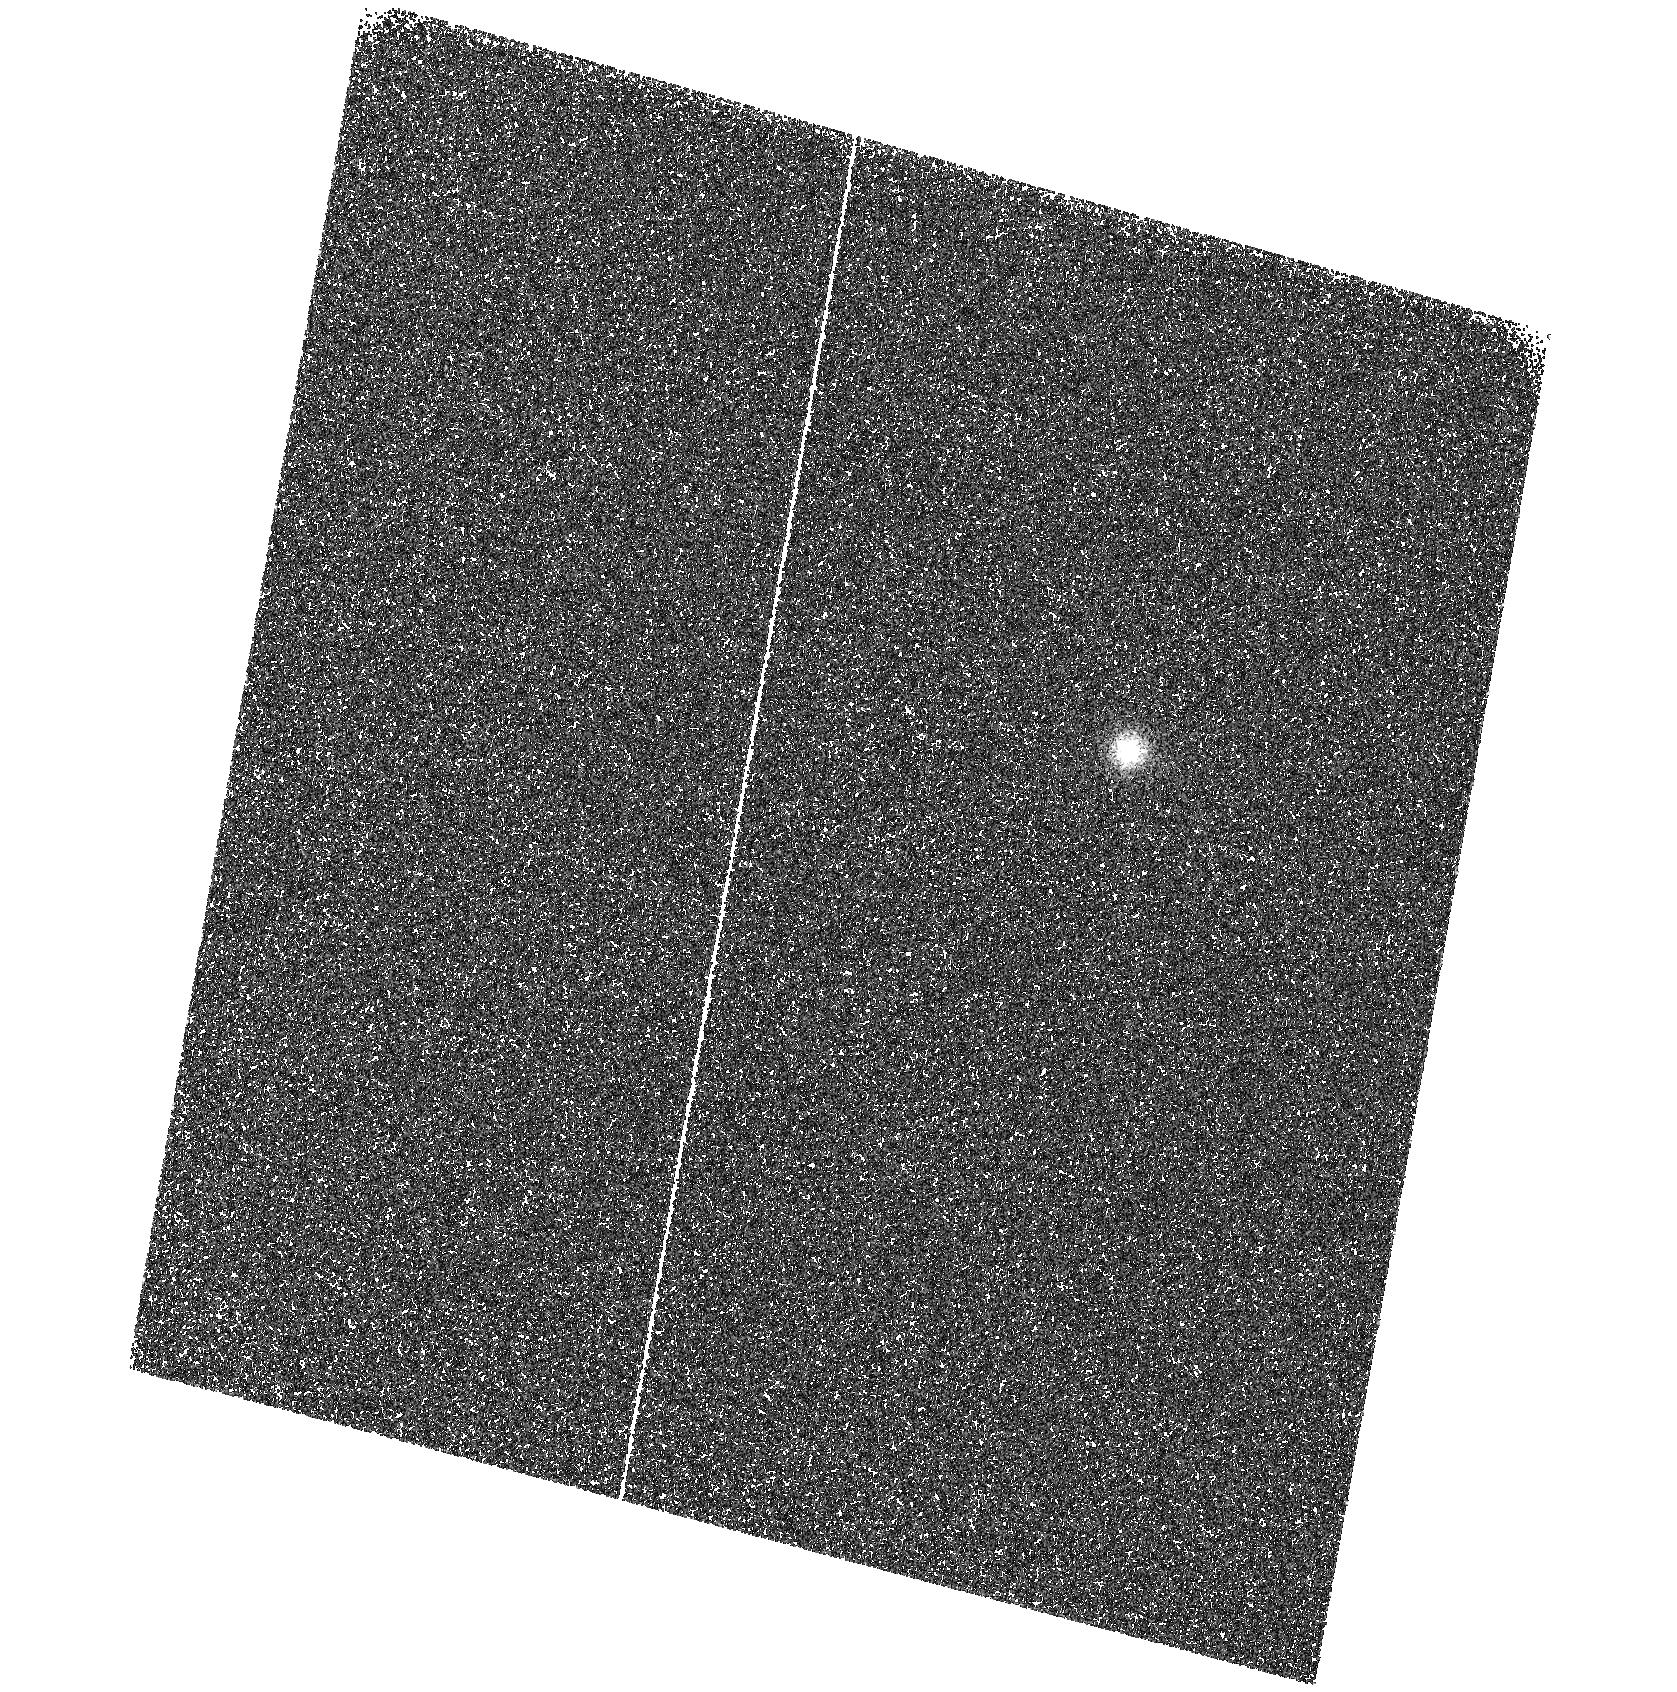
Target: HD149661. Instrument: ACS/SBC. Filter: F122M. Exposure: 8 min. Observation ID: hst_10114_30_acs_sbc_f122m_j8yl30

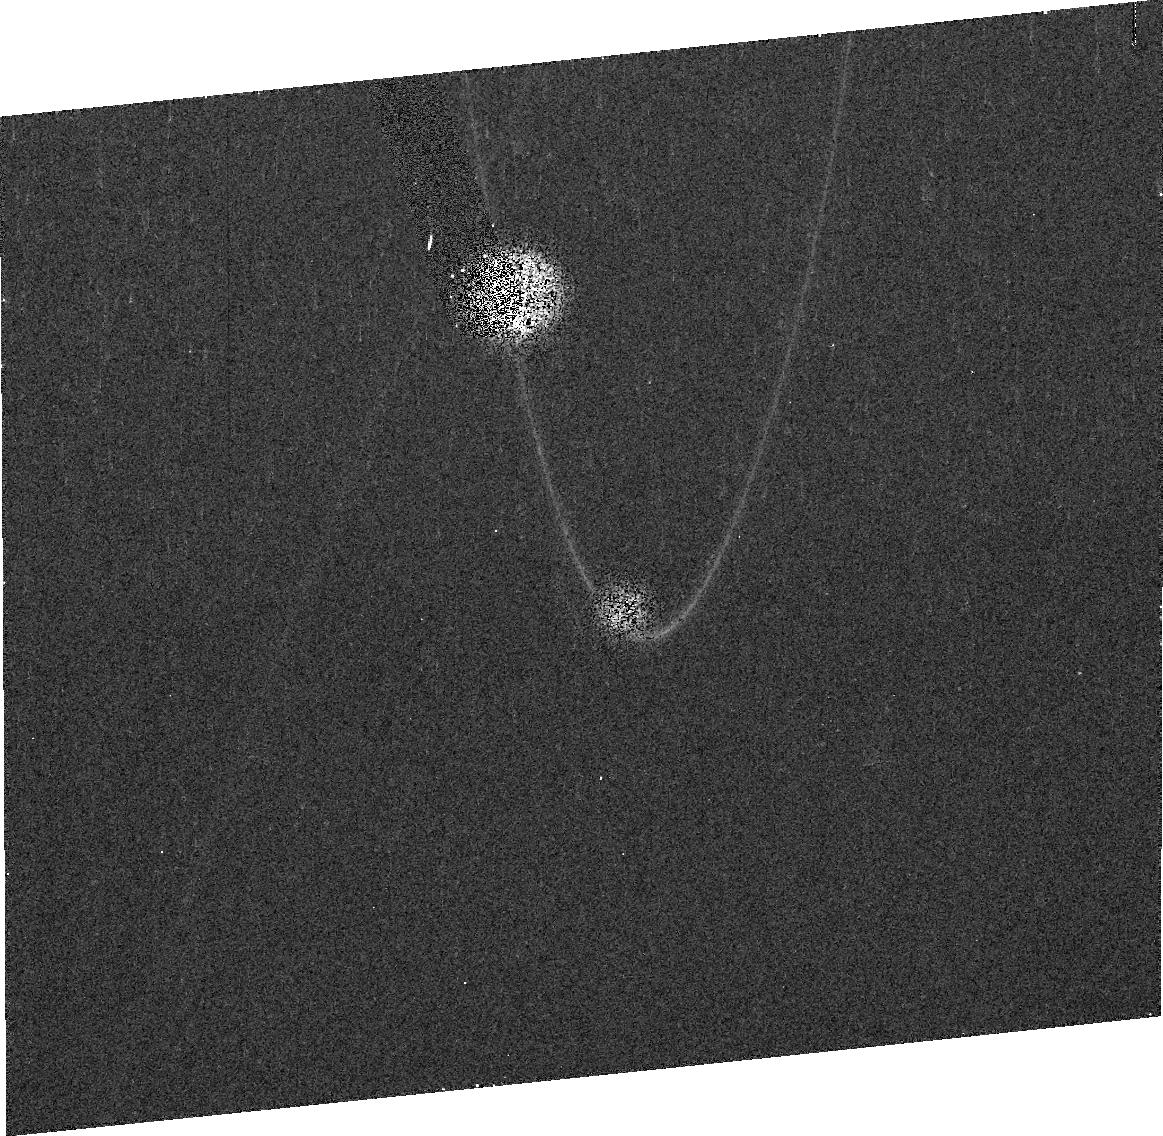
Target: HD129333. Instrument: ACS/HRC. Filter: F814W. Exposure: 3 min. Observation ID: j8yla0010

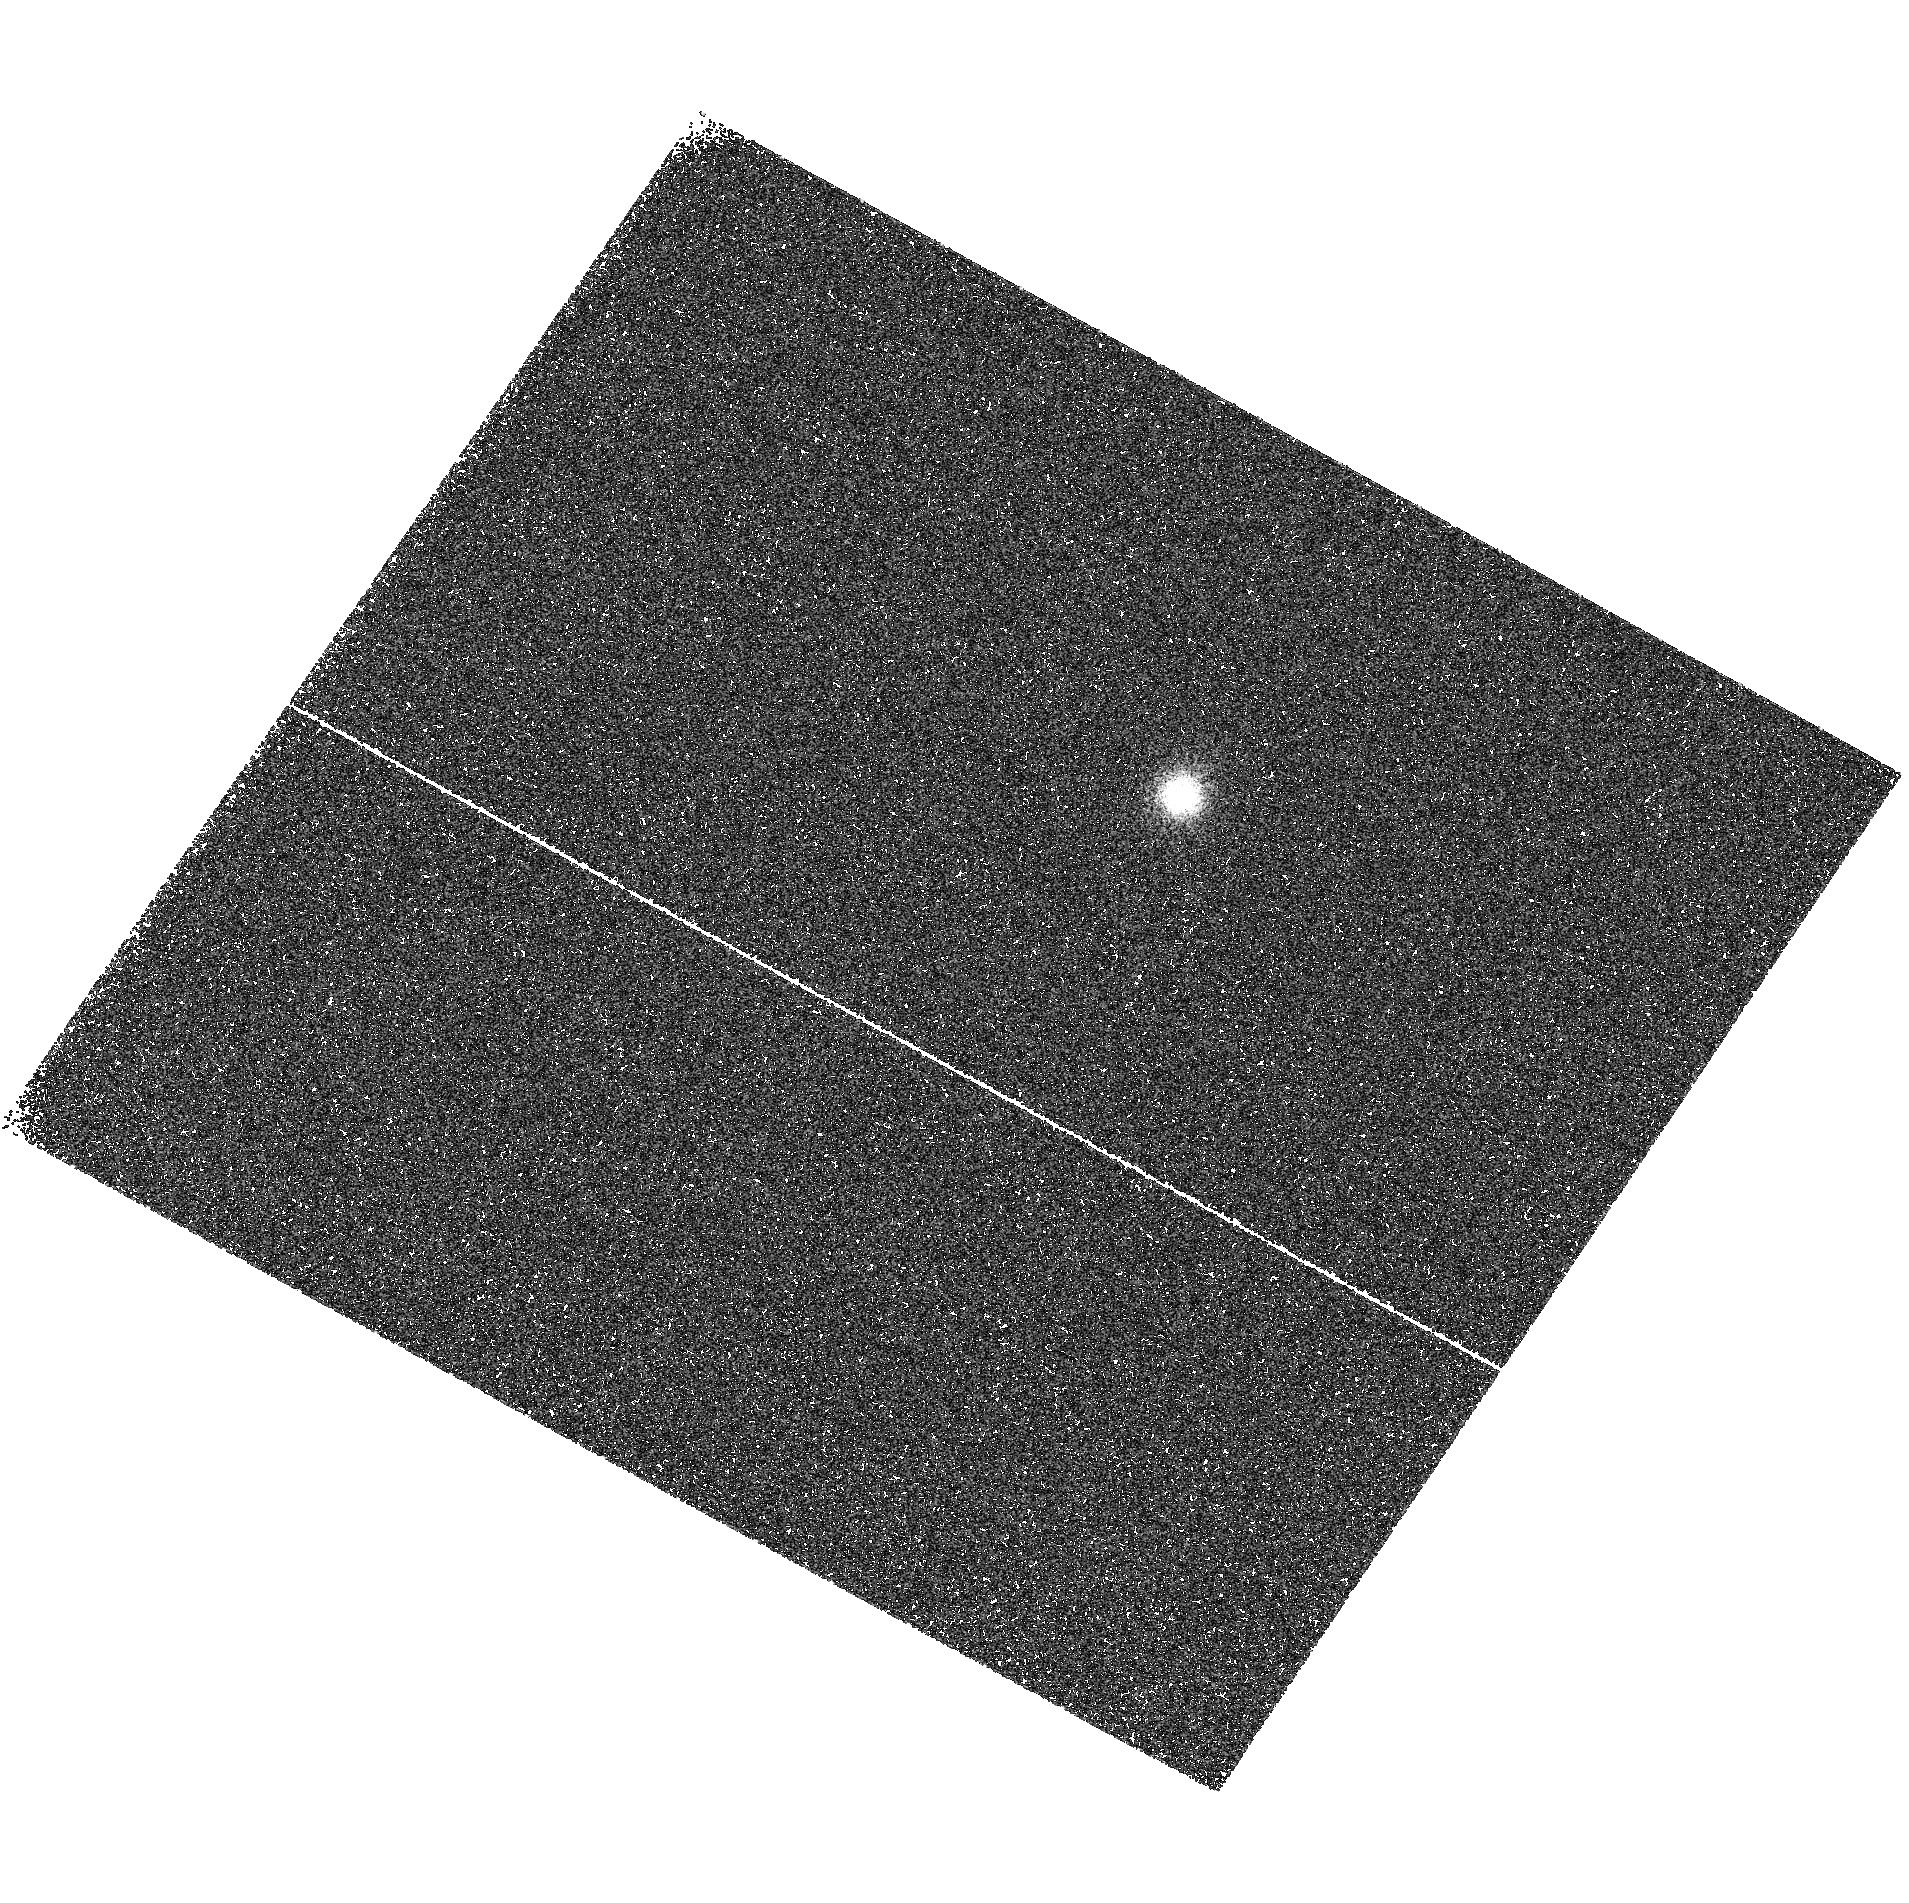
Target: HD17925. Instrument: ACS/SBC. Filter: F122M. Exposure: 8 min. Observation ID: hst_10114_40_acs_sbc_f122m_j8yl40

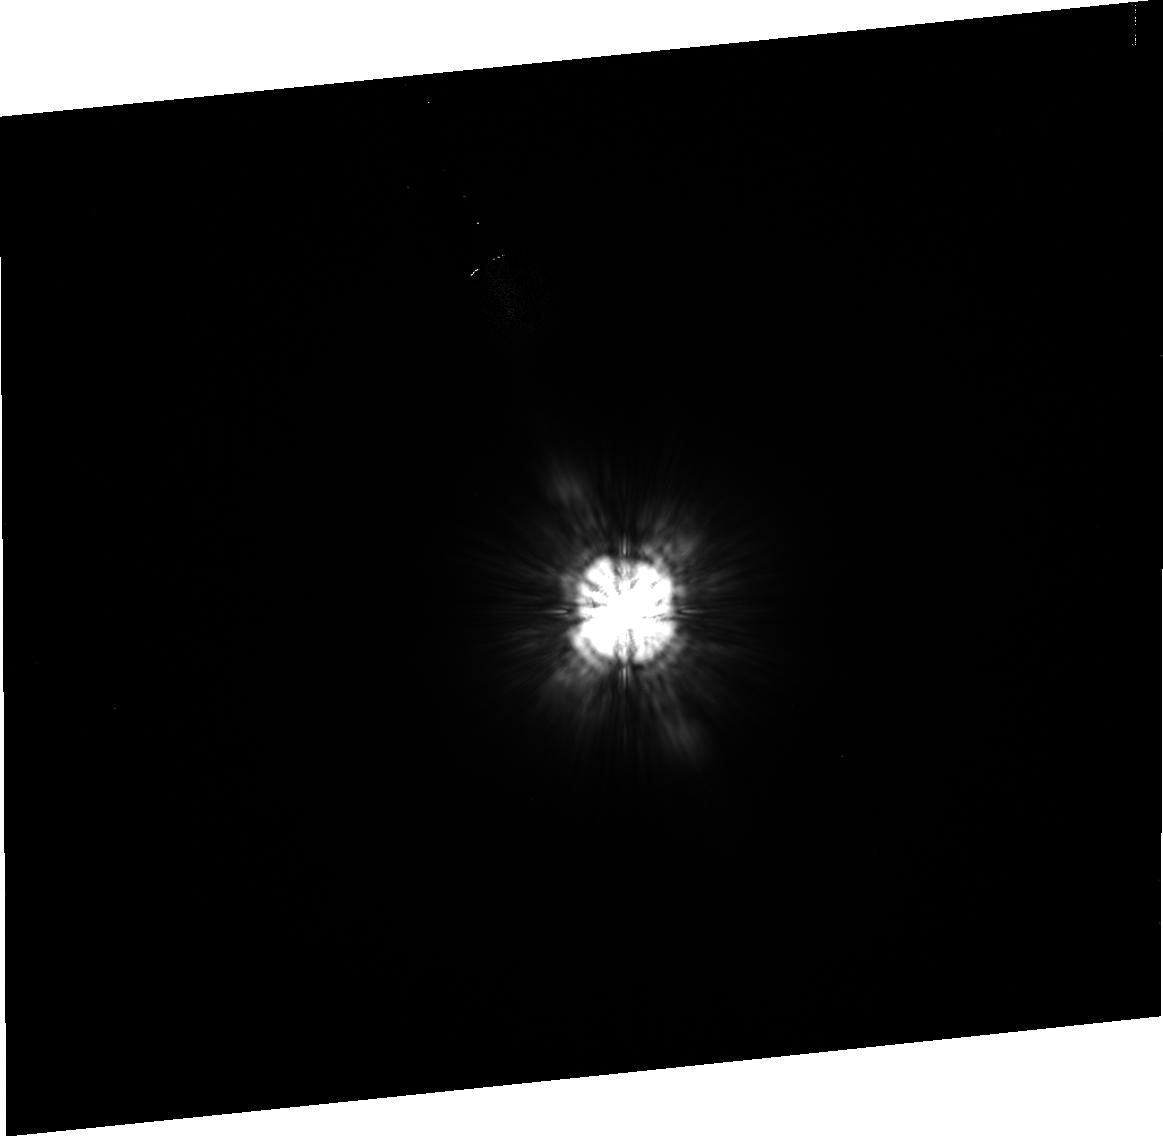
Target: HD72905. Instrument: ACS/HRC. Filter: F814W. Exposure: 4 min. Observation ID: j8ylb0010

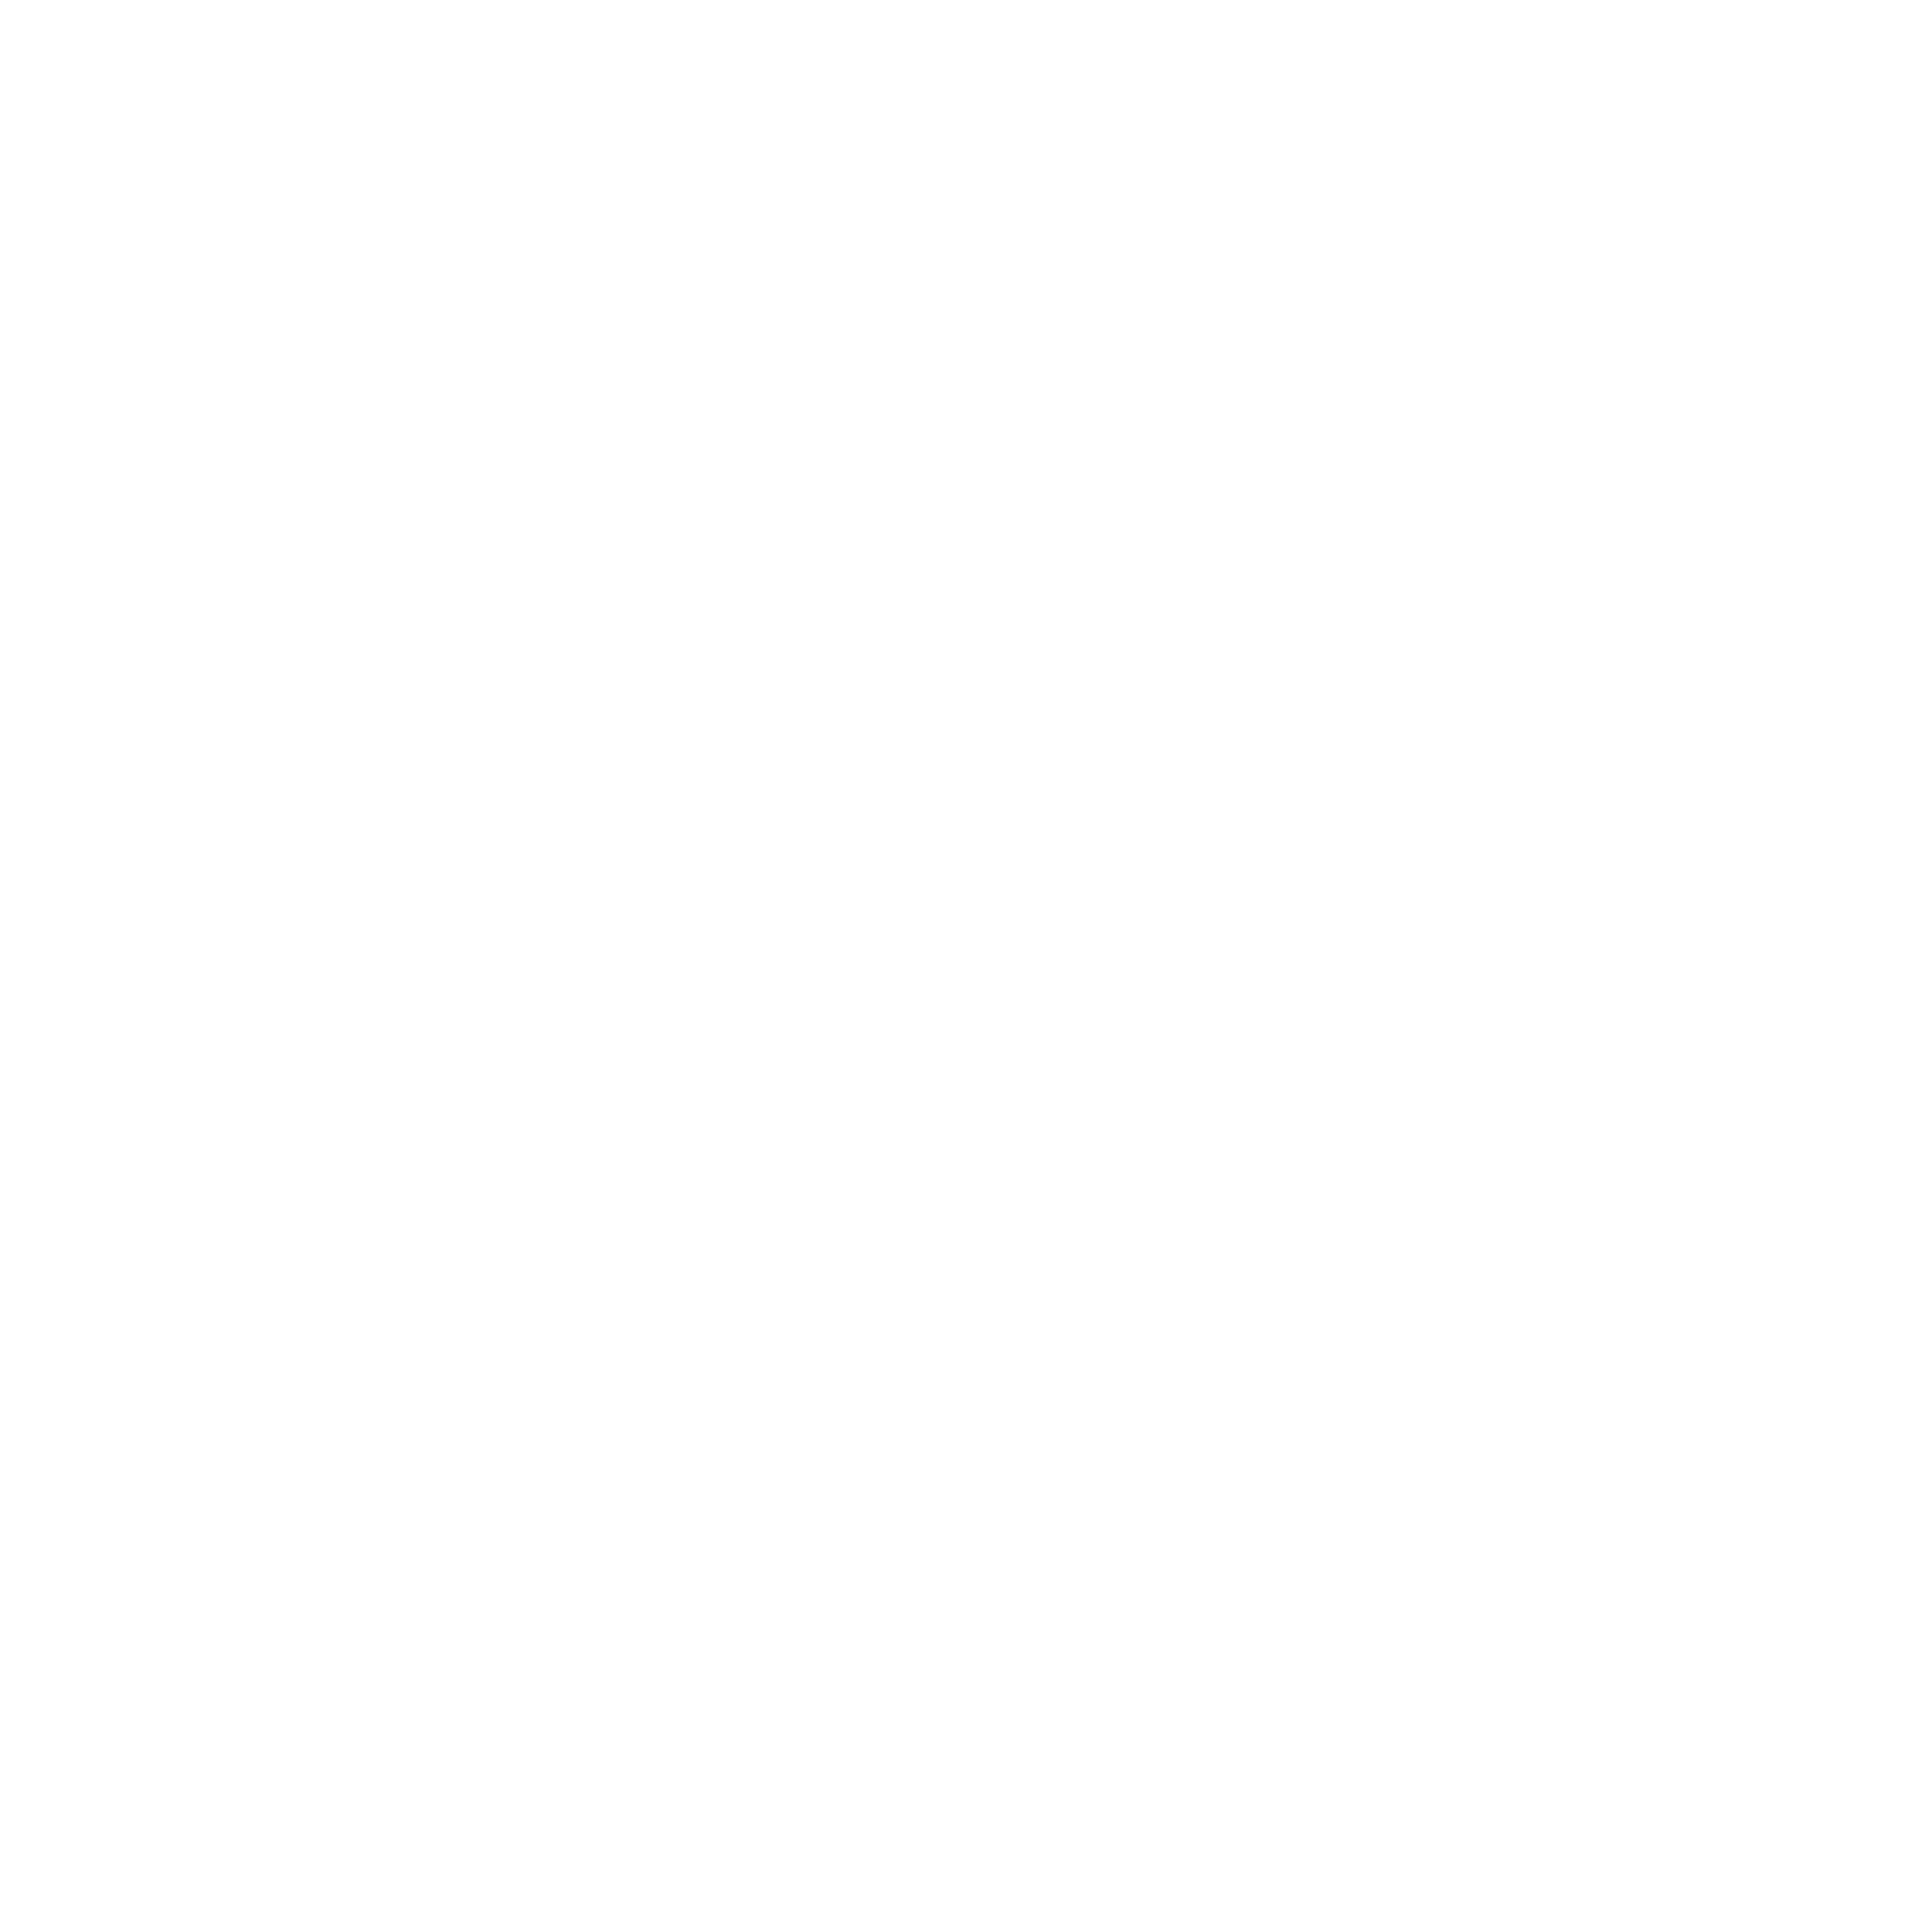
Target: HD129333. Instrument: ACS/SBC. Filter: F122M. Exposure: 8 min. Observation ID: hst_10114_10_acs_sbc_f122m_j8yl10

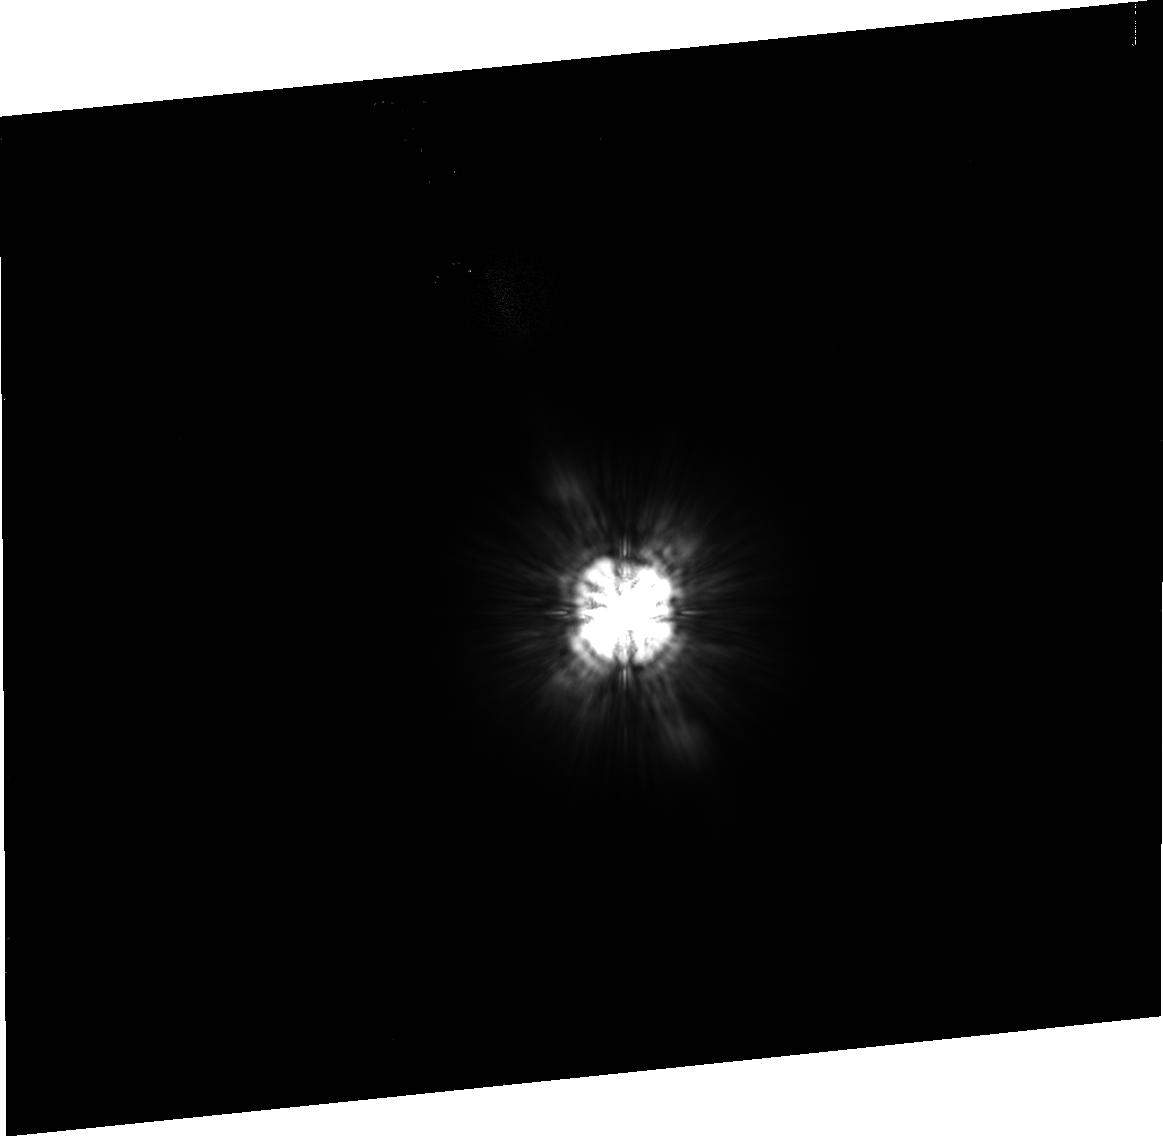
Target: HD17925. Instrument: ACS/HRC. Filter: F814W. Exposure: 3 min. Observation ID: j8yld0010

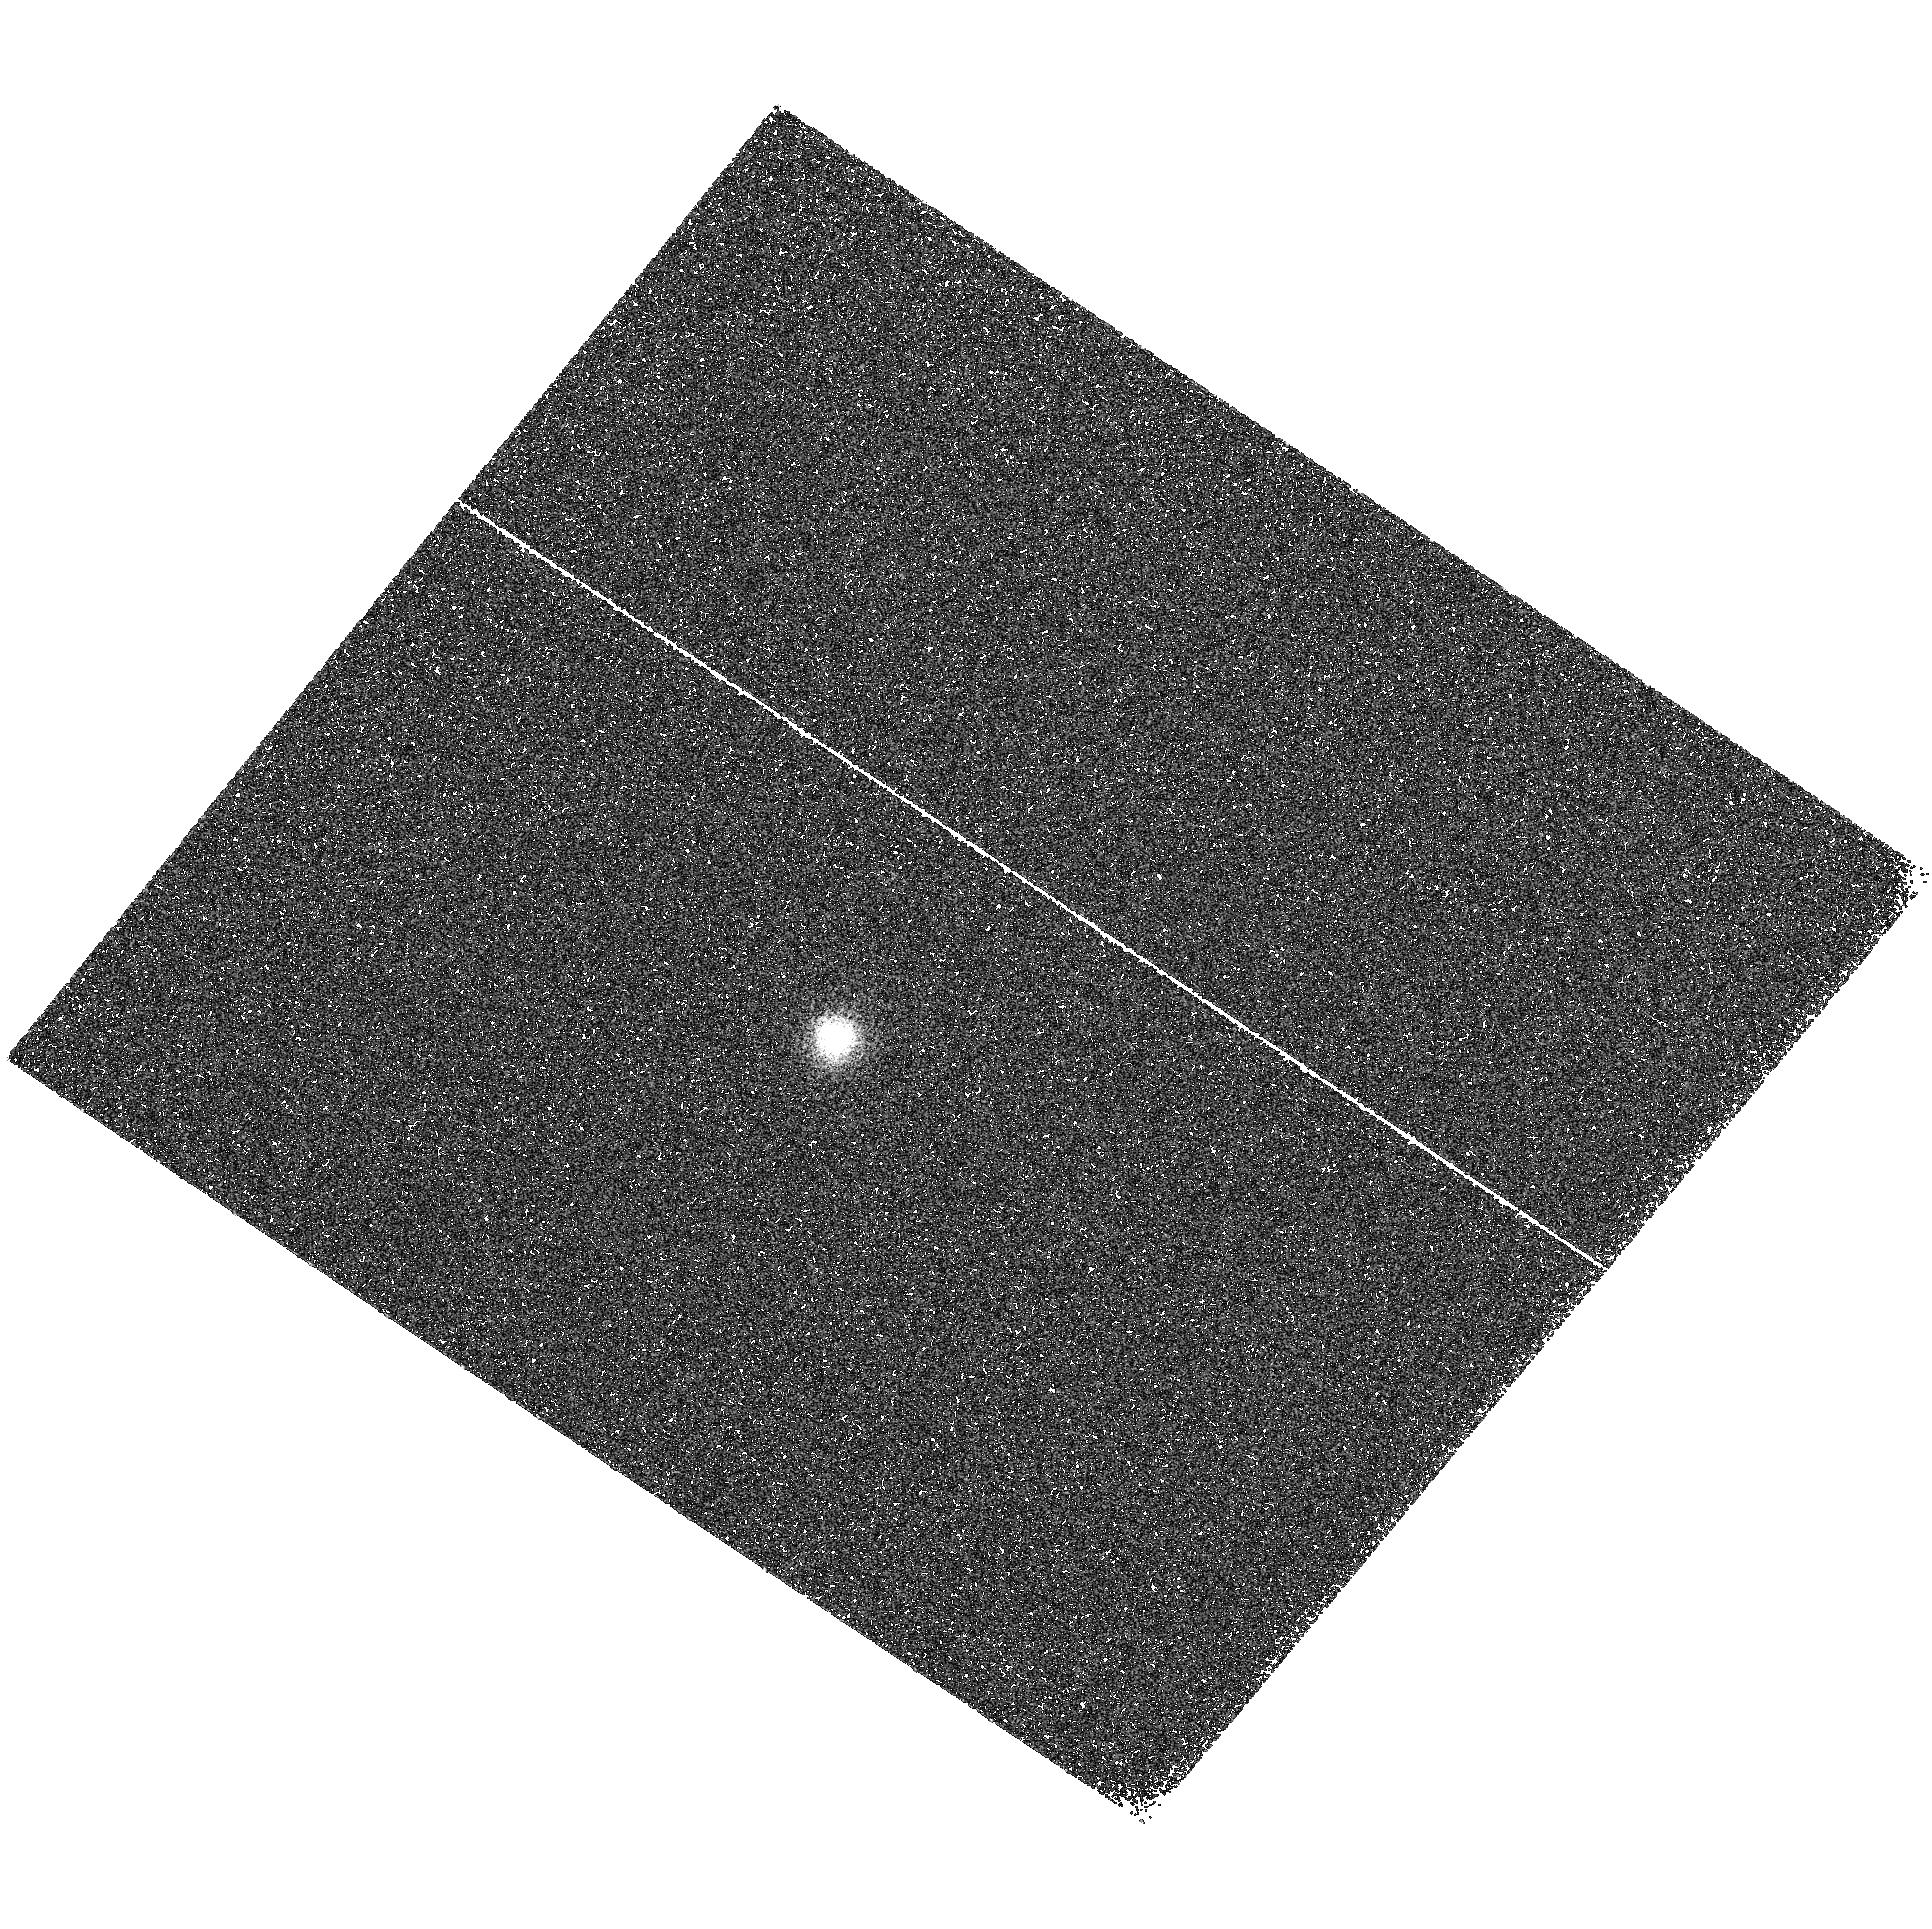
Target: HD72905. Instrument: ACS/SBC. Filter: F122M. Exposure: 8 min. Observation ID: hst_10114_20_acs_sbc_f122m_j8yl20

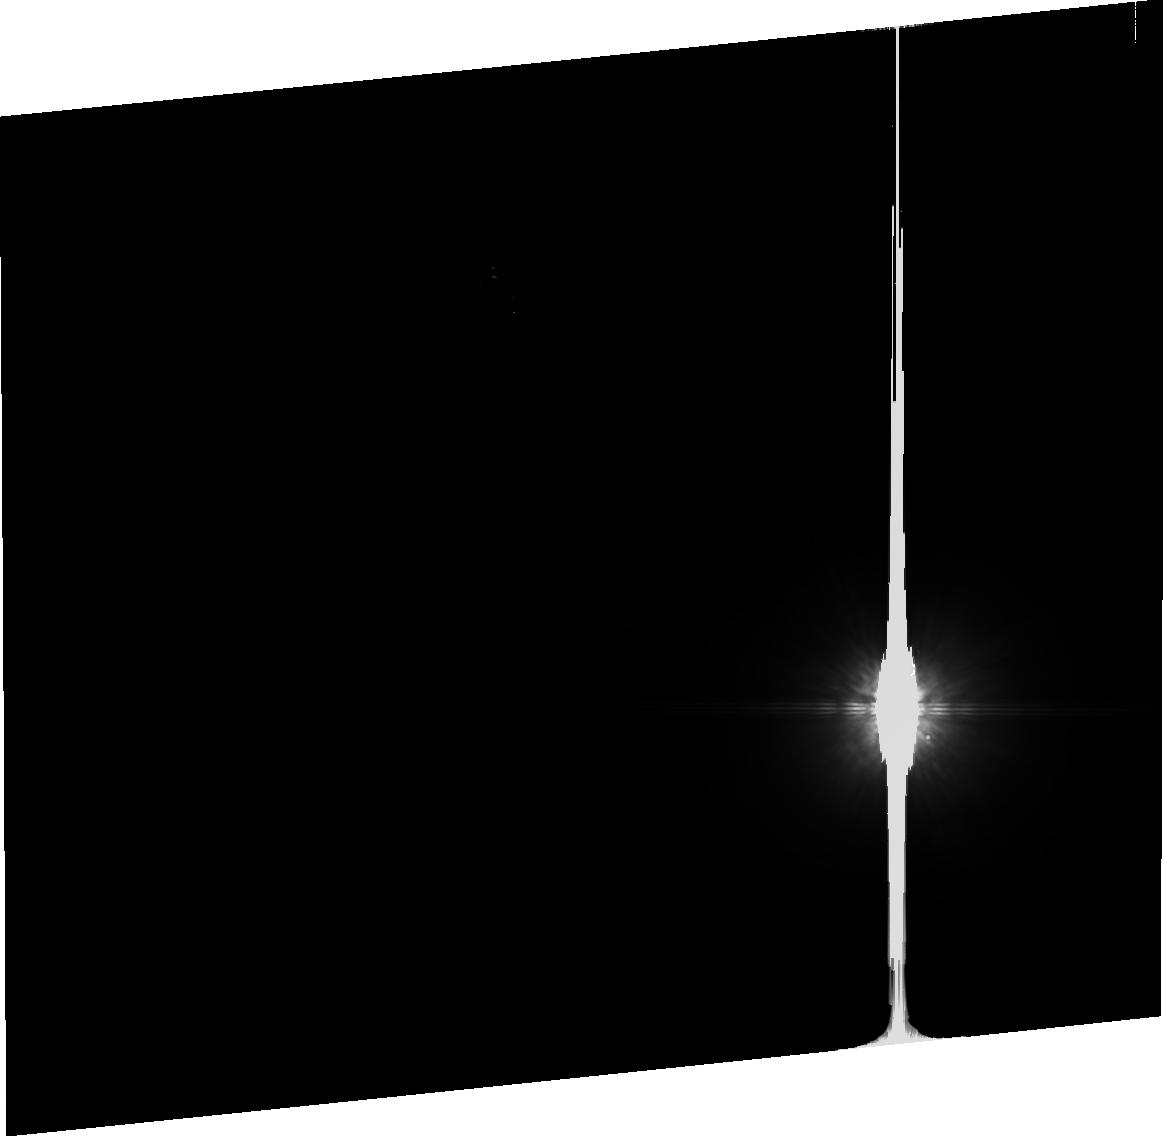
Target: HD149661. Instrument: ACS/HRC. Filter: F814W. Exposure: 3 min. Observation ID: j8ylc0010

Lyman_alpha FUV observations of the Sun in time and effects on planetary atmospheres (PI: Guinan, Edward F.)

The chromospheric H I Ly_alpha 1215.6 feature is the dominant source of short-wave emission in the Sun and solar-type stars, contributing about 80-90% of the total FUV flux and 30-60% of the total flux between 1 and 1500 A. Also, this important chromospheric line is the major cooling channel for cool star atmospheres. Accurate Ly_alpha fluxes are the only missing element of our ongoing "Sun in Time" program. This program studies a sample of single G0-5 V stars with well-known physical properties that serve as proxies for the Sun (and solar-mass stars) over their main sequence lifetimes. One of the major goals of the program is the determination of the spectral irradiance of the early Sun. Our analyses indicate that the strong XUV emissions of the young Sun have played a crucial role in the developing planetary system. In particular, the expected strong Ly_alpha line flux may have greatly influenced the photoionization, photochemical evolution and possible erosion of planetary atmospheres, as well as played a role in the origin and development of life on Earth. The "Sun in Time" data can also be applied to investigate the atmospheric loss of exoplanets around solar-type stars resulting from XUV heating, which can eventually lead to the evaporation of "hot Jupiters". We propose to use HST/STIS-MAMA/E140M to determine accurate FUV and Ly-alpha fluxes and irradiances for 4 representative solar proxies with ages from 130 Myr to 6.7 Gyr. It is only with HST's high-resolution UV spectroscopy (to correct for ISM absorption) and the small aperture (to eliminate geocoronal emission) that the stellar Ly-alpha profile can be reliably modeled and its flux measured. The proposed study is of capital importance in reconstructing the evolutionary histories of exoplanets already known and additional planets that missions such as COROT, Kepler, SIM, and Darwin/TPF will discover in the coming years.